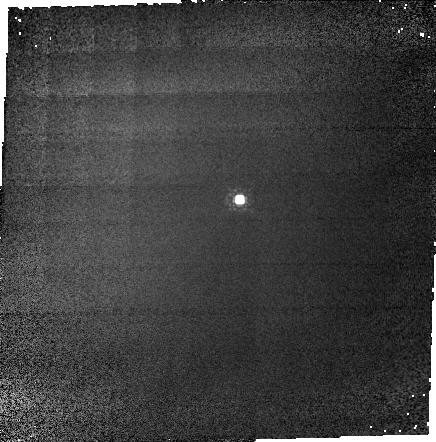
Target: P330E-CAL
Instrument: NICMOS/NIC1
Filter: F110M
Exposure: 3 min
Observation ID: n3v801010

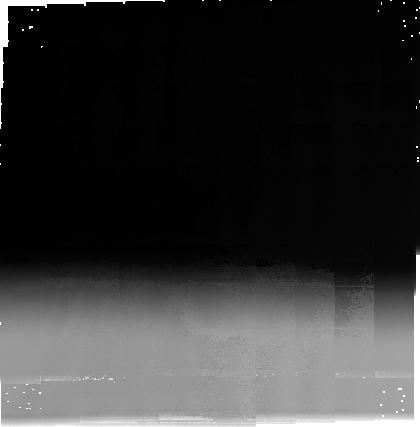
Target: FHDF-BLANK-1
Instrument: NICMOS/NIC3
Filter: F240M
Exposure: 33 min
Observation ID: n3v802020

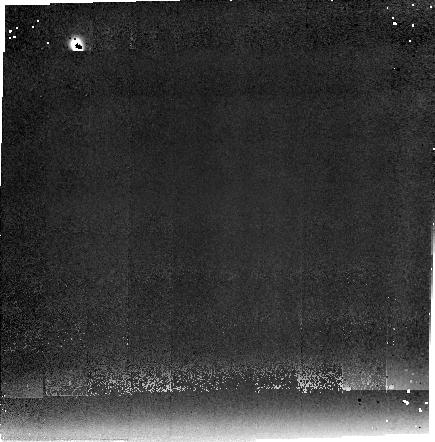
Target: FHDF-BLANK-1
Instrument: NICMOS/NIC2
Filter: F237M
Exposure: 33 min
Observation ID: n3v802010

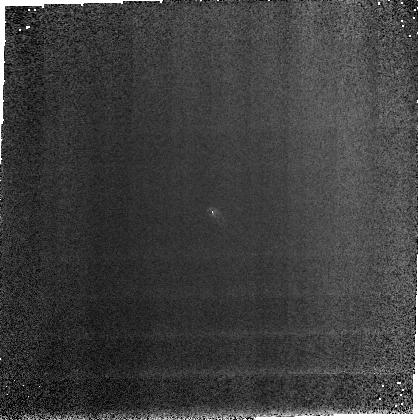
Target: P330E-CAL
Instrument: NICMOS/NIC3
Filter: F166N
Exposure: 3 min
Observation ID: n3v801030

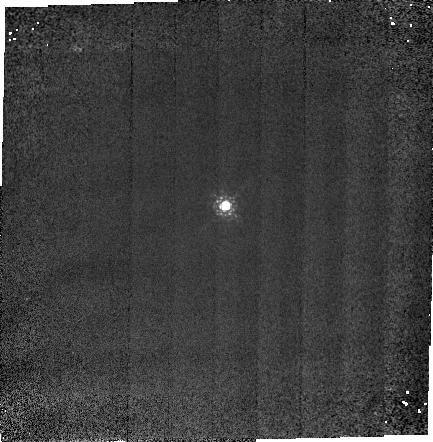
Target: P330E-CAL
Instrument: NICMOS/NIC2
Filter: F165M
Exposure: 3 min
Observation ID: n3v801020

NICMOS FIELD OFFSET MECHANISM TEST (PI: MacKenty, John W.)

This test verifies the FOM's mechanical and optical operation. A 25 point spiral dither pattern is used to generated a 5 x 5 grid of point source and thermal background observations in each camera. Grid sizes will be 8x8, 14x14, and 34x34 arcseconds for Cameras 1, 2, and 3 respectively. Camera 1 background will not be attempted. The camera 3 pattern is limited by the 25 arcsecond radius limit of the FOM. These span approximately 3/4 of the field of view of each camera.